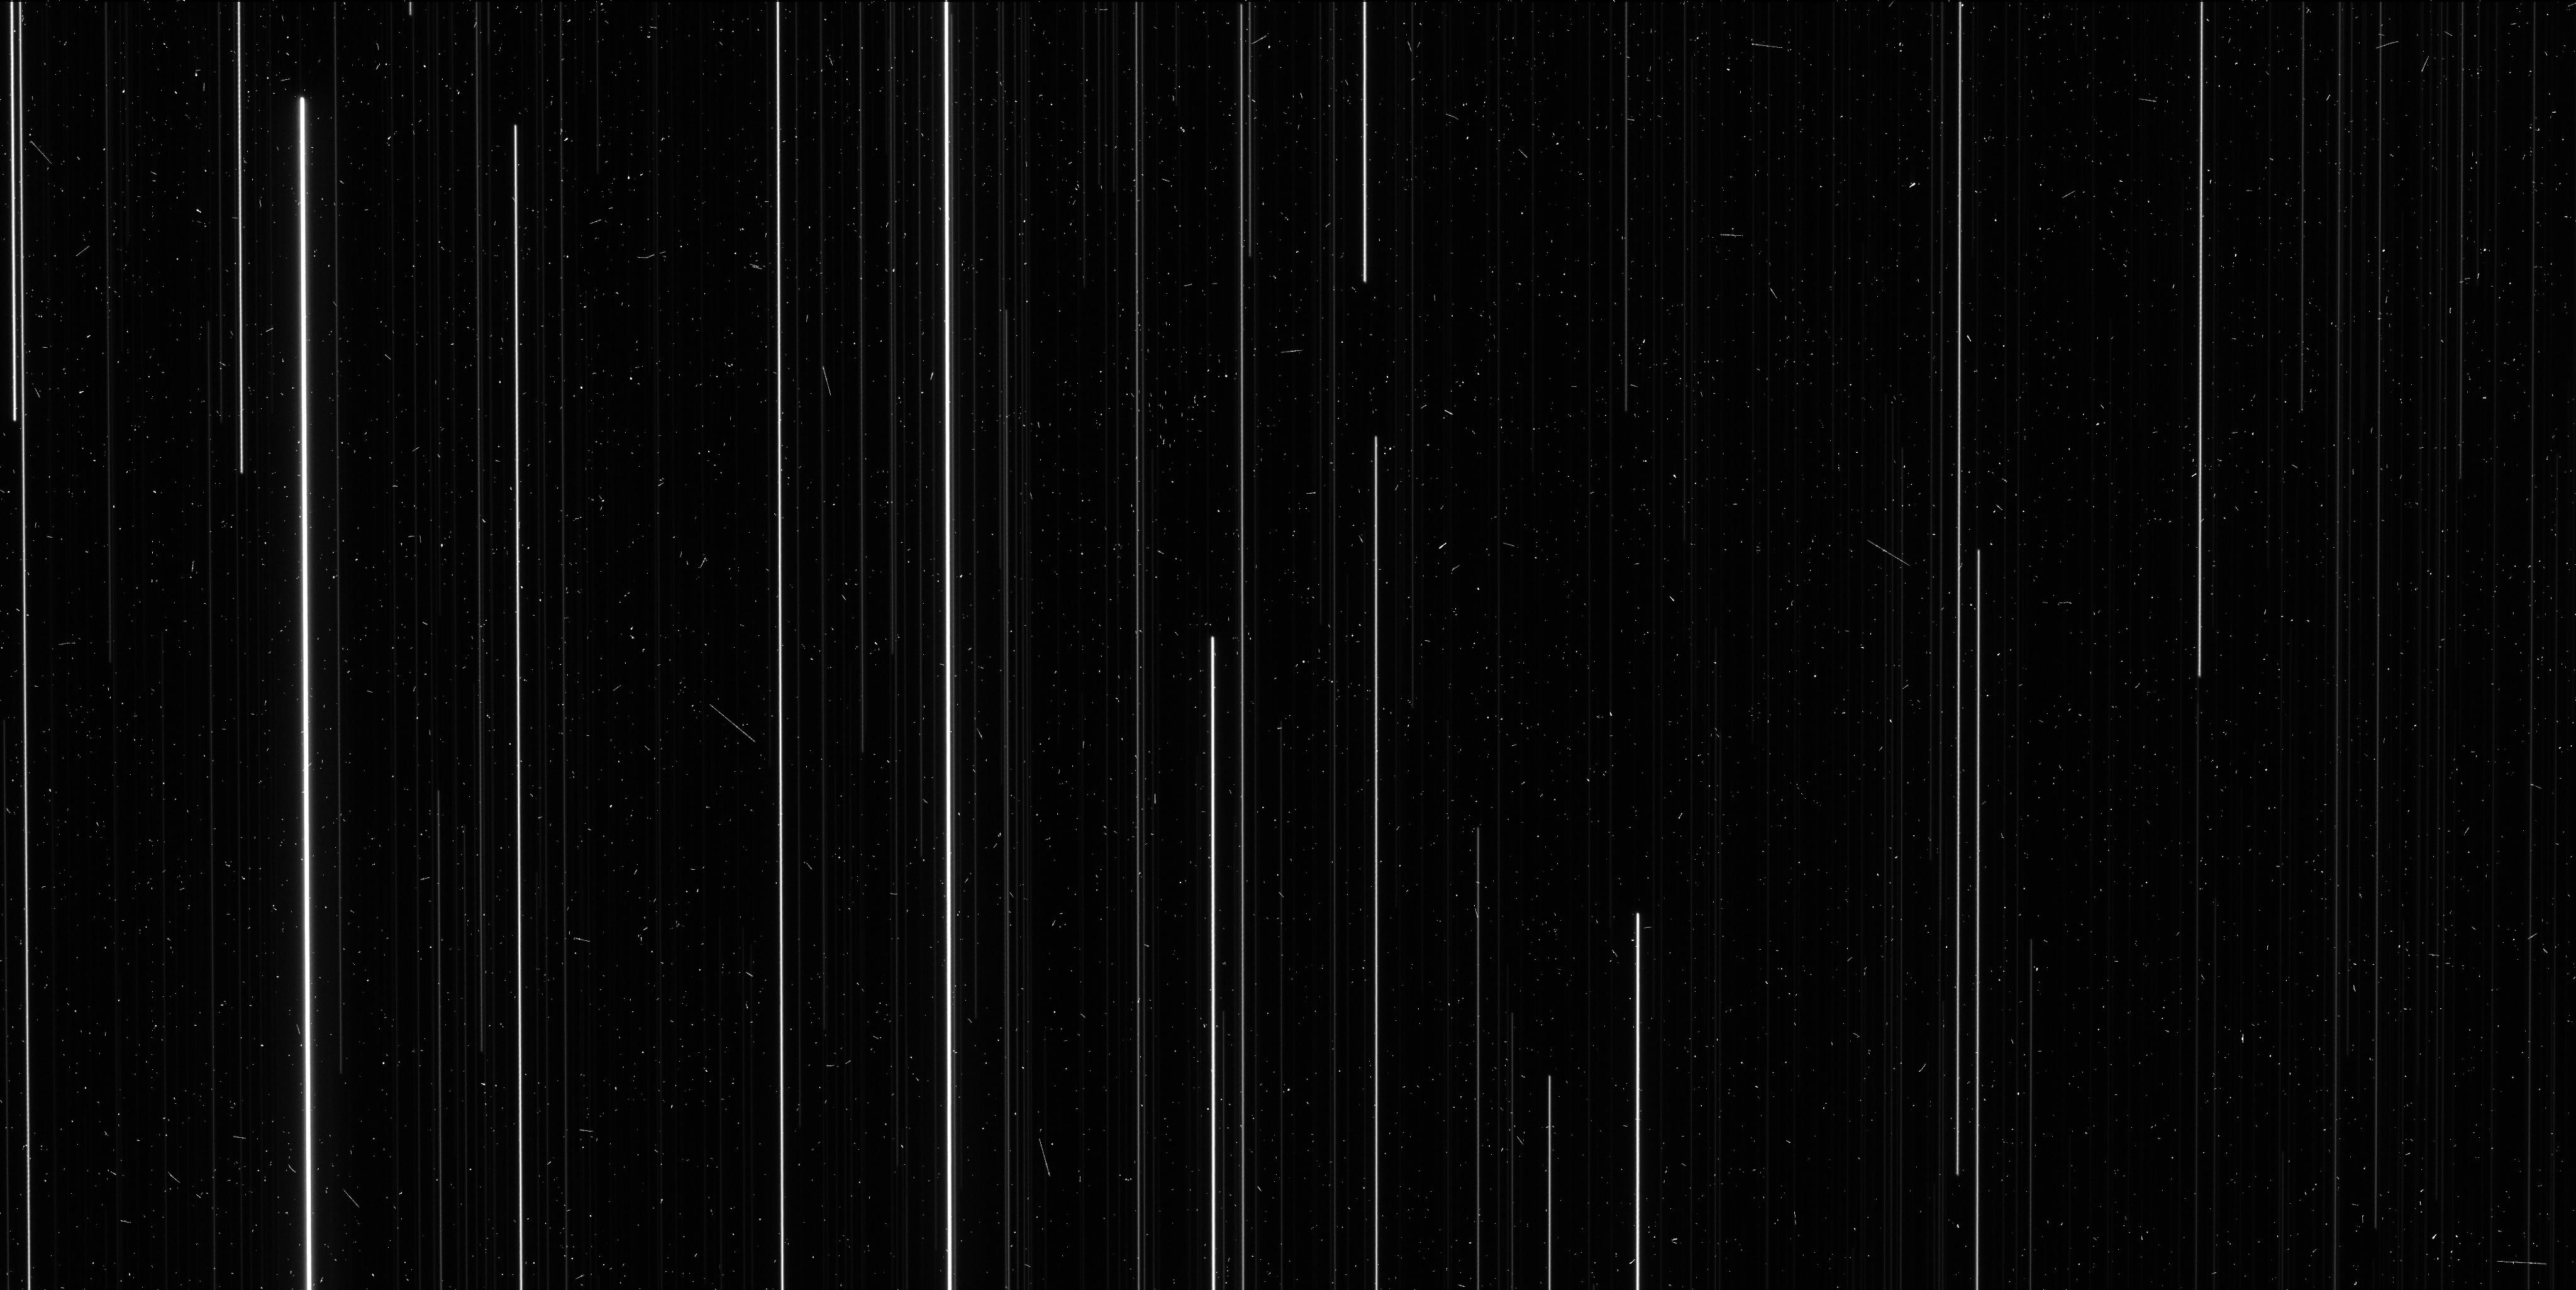
Target: NGC6397
Instrument: WFC3/UVIS
Filter: F606W
Exposure: 6 min
Observation ID: ickb02gwq

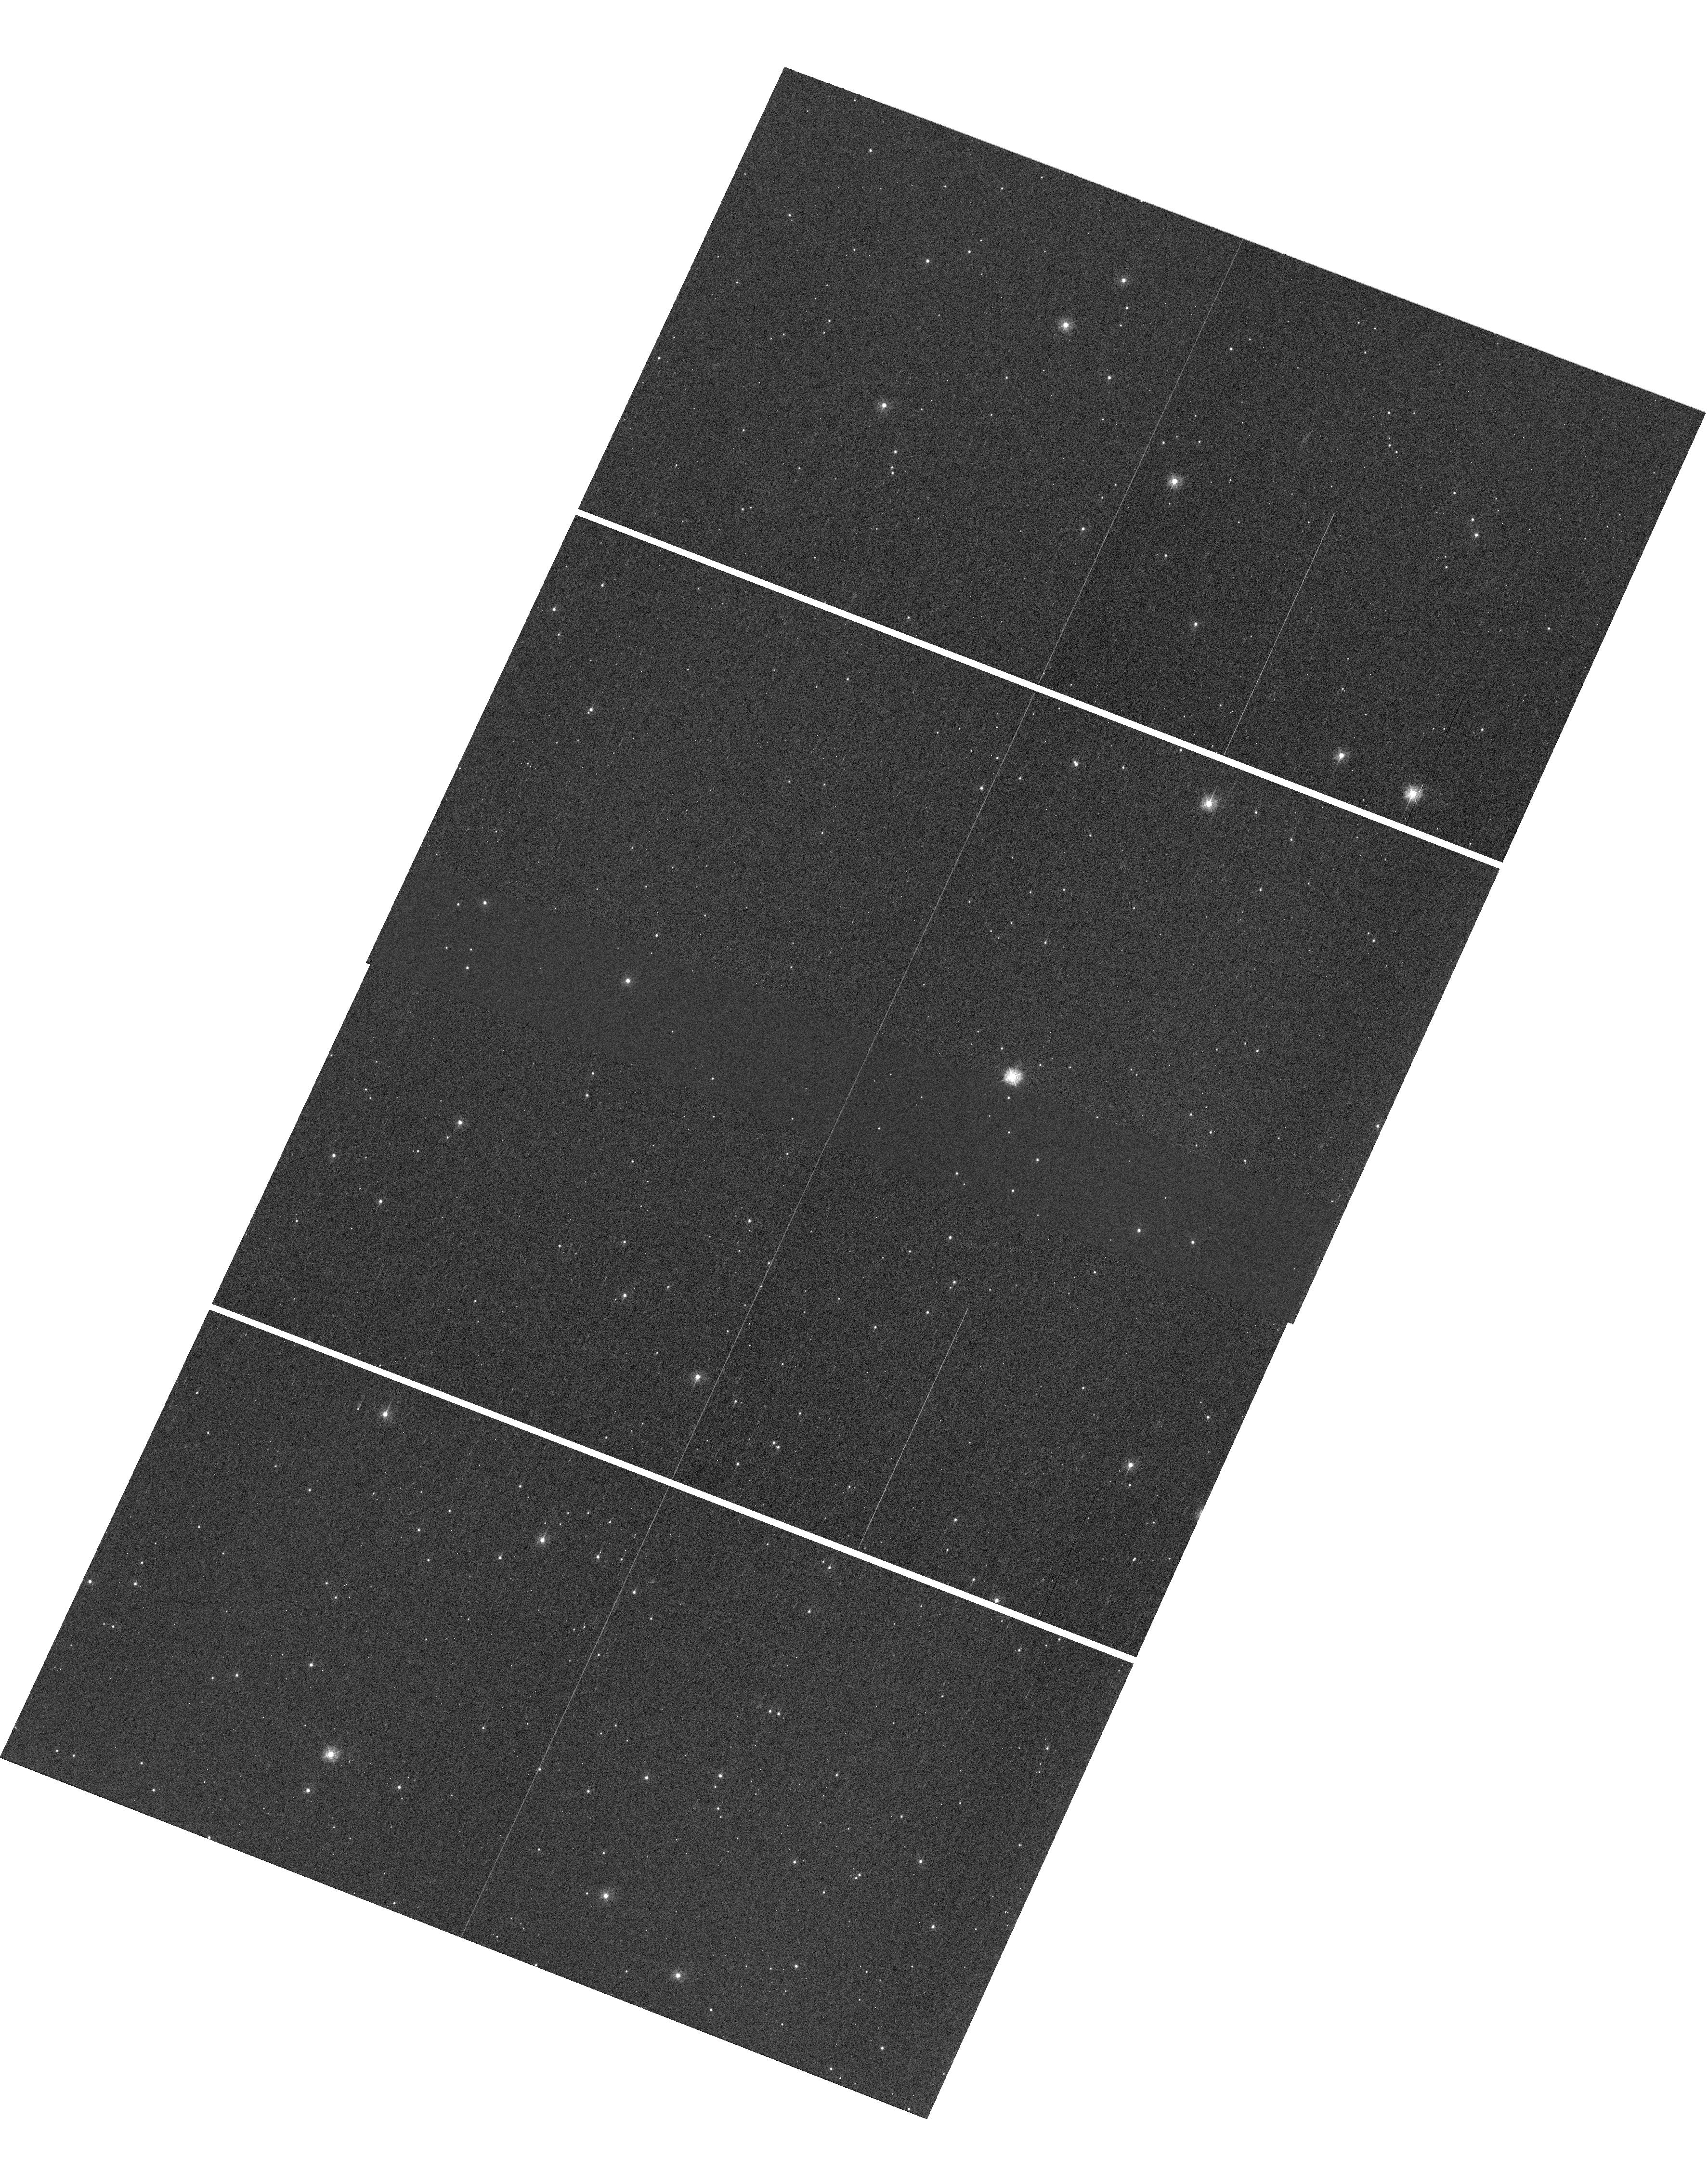
Target: NGC6397
Instrument: WFC3/UVIS
Filter: F336W
Exposure: 2 min
Observation ID: hst_13817_01_wfc3_uvis_f336w_ickb01

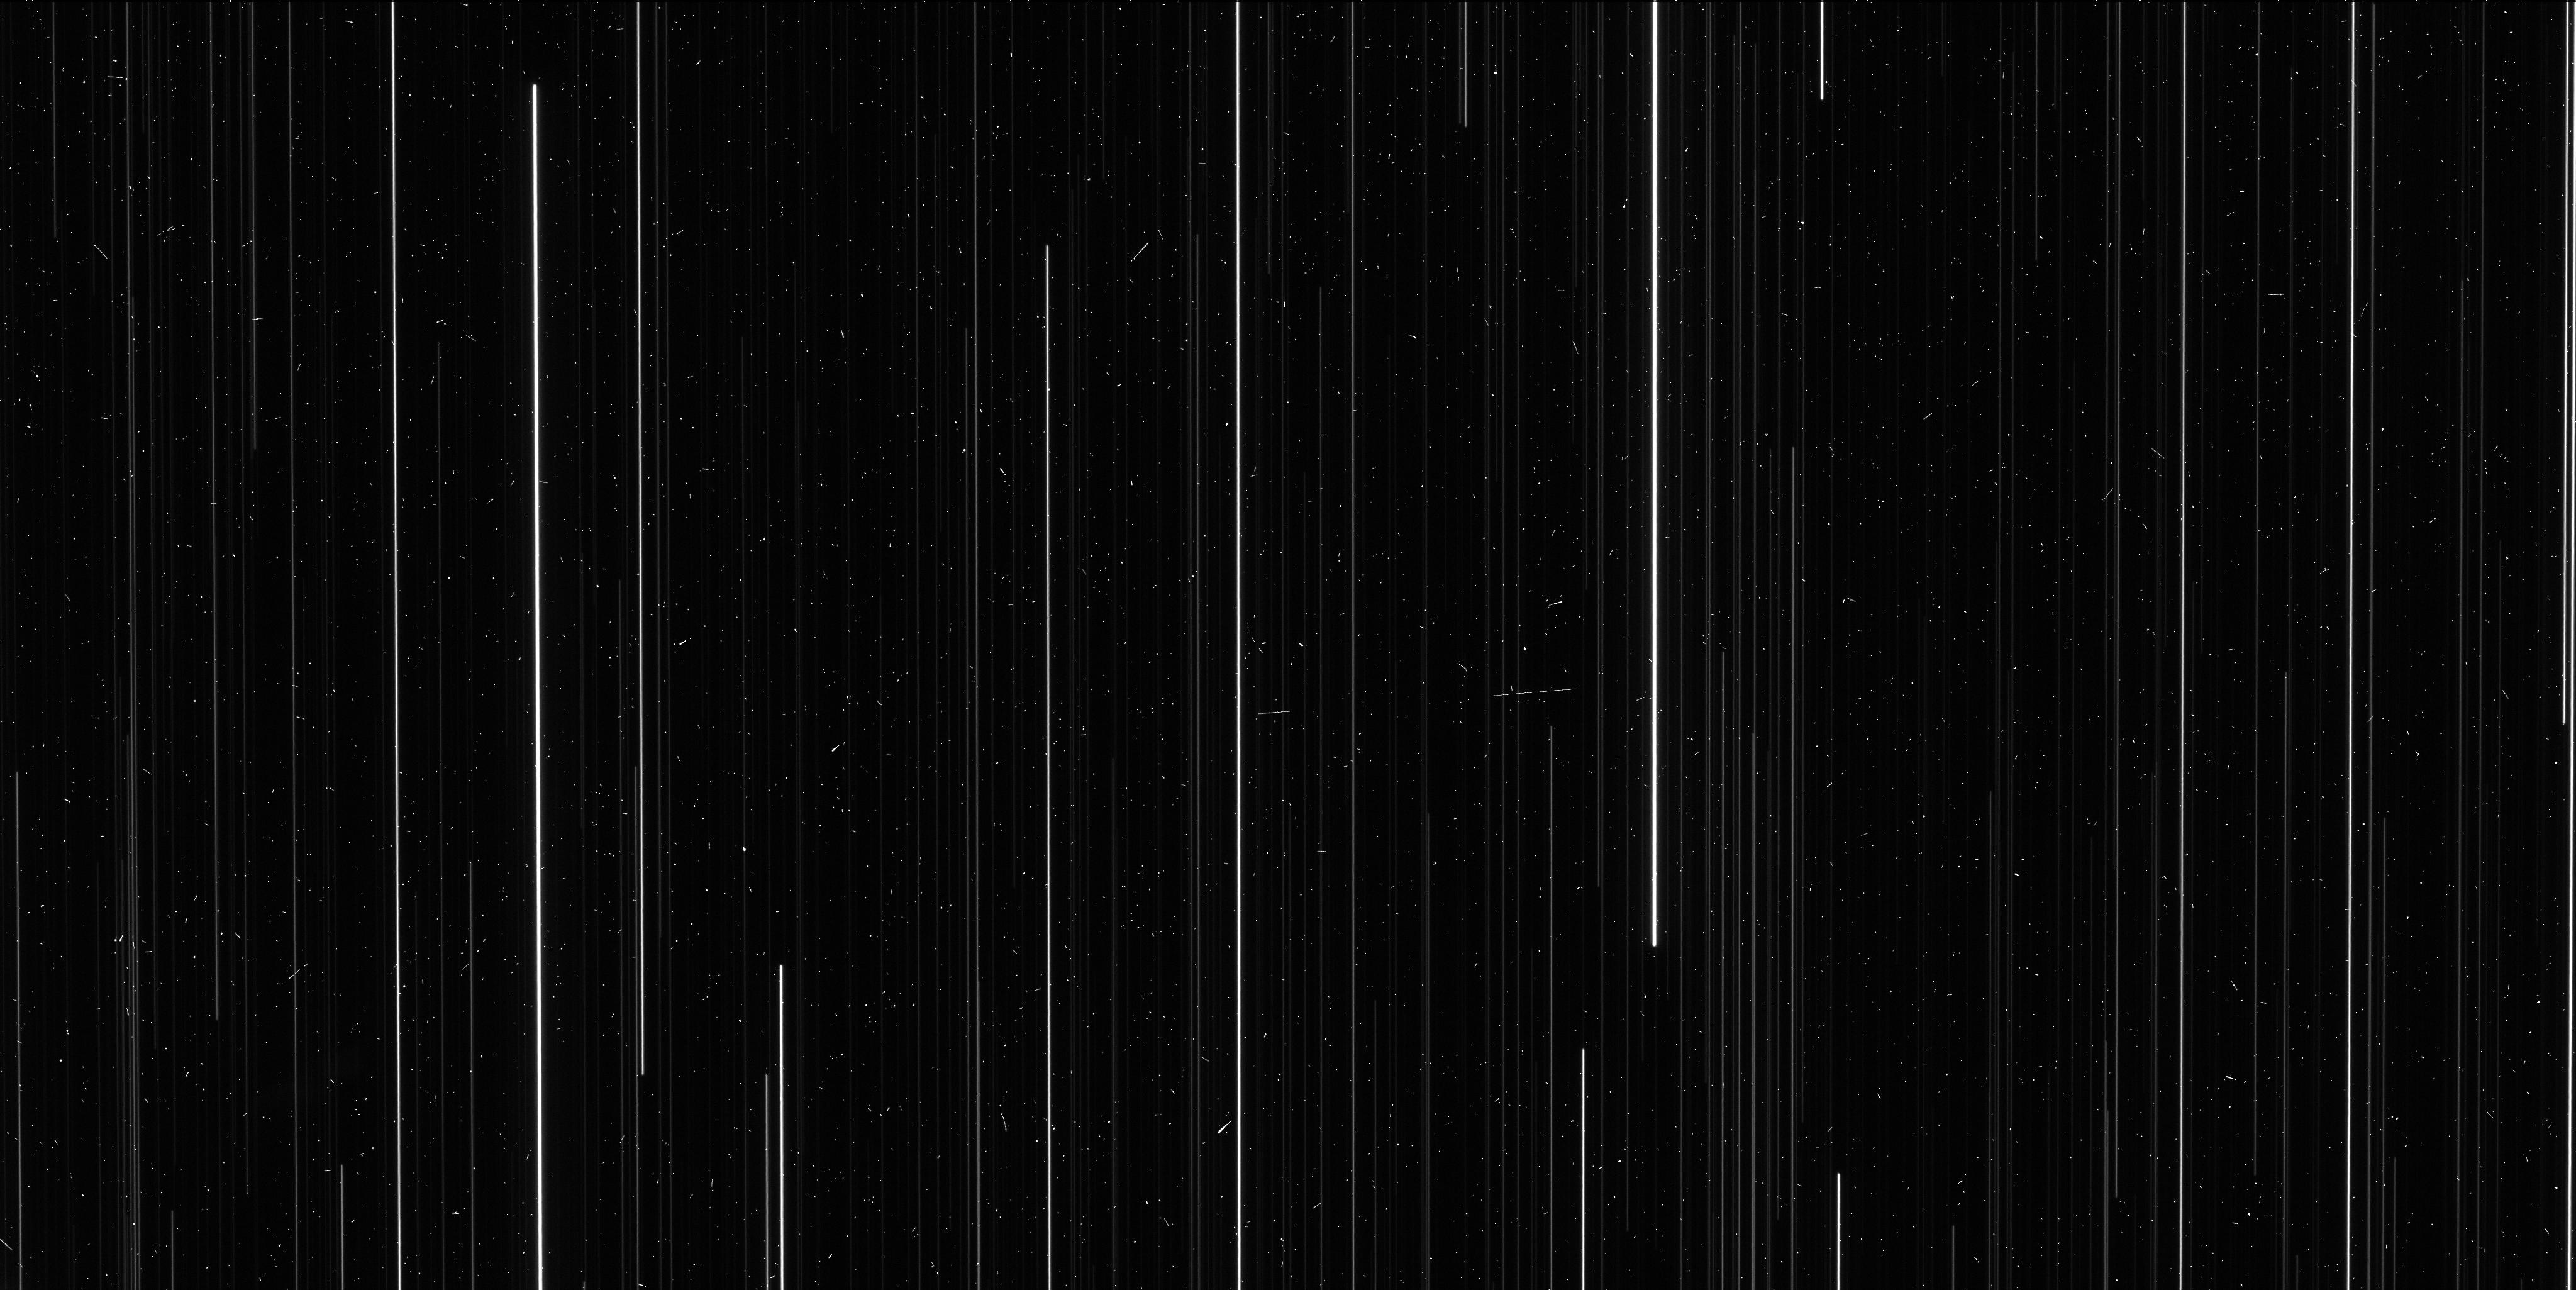
Target: NGC6397
Instrument: WFC3/UVIS
Filter: F606W
Exposure: 6 min
Observation ID: ickb01gzq

A Direct Distance to an Ancient Metal-Poor Star Cluster (PI: Brown, Thomas M.)

We propose spatial-scanning observations of NGC 6397, an ancient metal-poor globular cluster, in order to obtain a high-precision measurement of its annual trigonometric parallax. Using comprehensive preparations and simulations, we have found that the uncertainty on this direct distance measurement will be approximately 2%. Although dozens of open clusters within 1 kpc have measured parallaxes, to date there has been no measured parallax for a globular cluster. All globular clusters lie further than 1 kpc, and so there are no stellar population anchors at old ages (> 10 Gyr) and low metallicities ([Fe/H] < -1) with direct high-precision distances. Our program will provide the first anchor in this ancient metal-poor regime, with implications for a wide variety of stellar population studies, particularly in the realm of star formation histories.